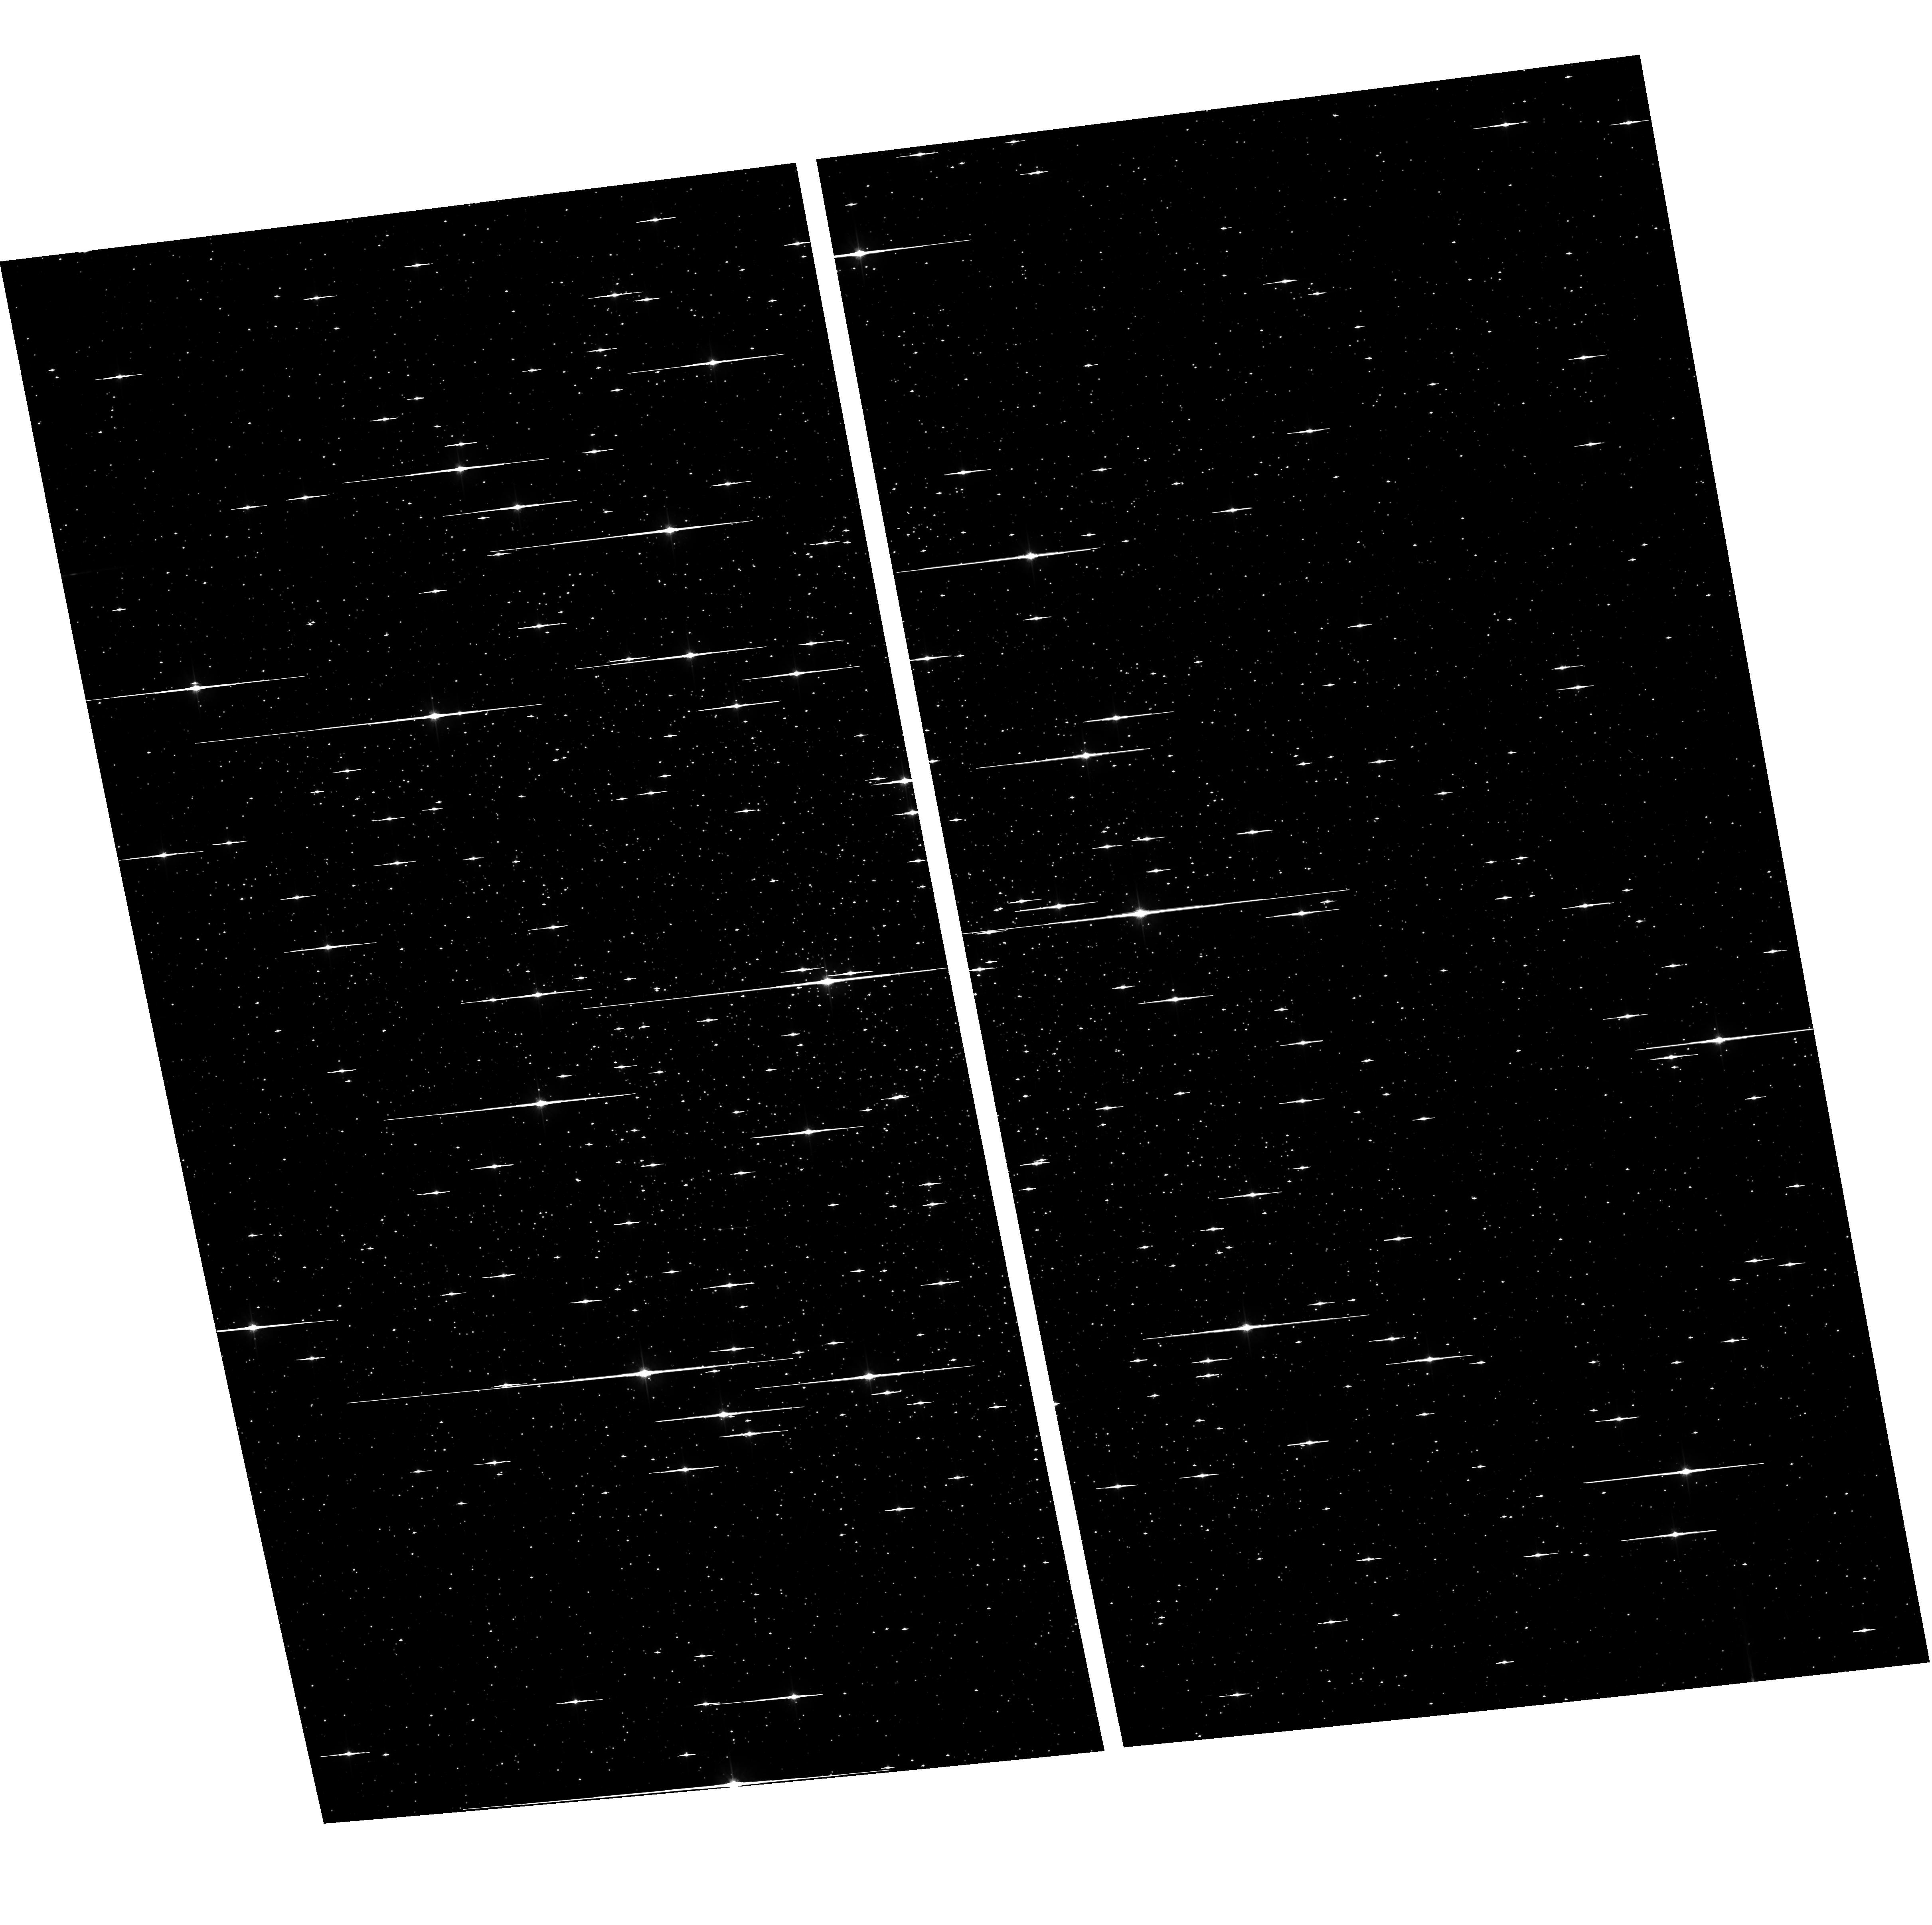
Target: NGC-3201
Instrument: ACS/WFC
Filter: F606W
Exposure: 7 min
Observation ID: hst_12012_01_acs_wfc_f606w_jbdr01

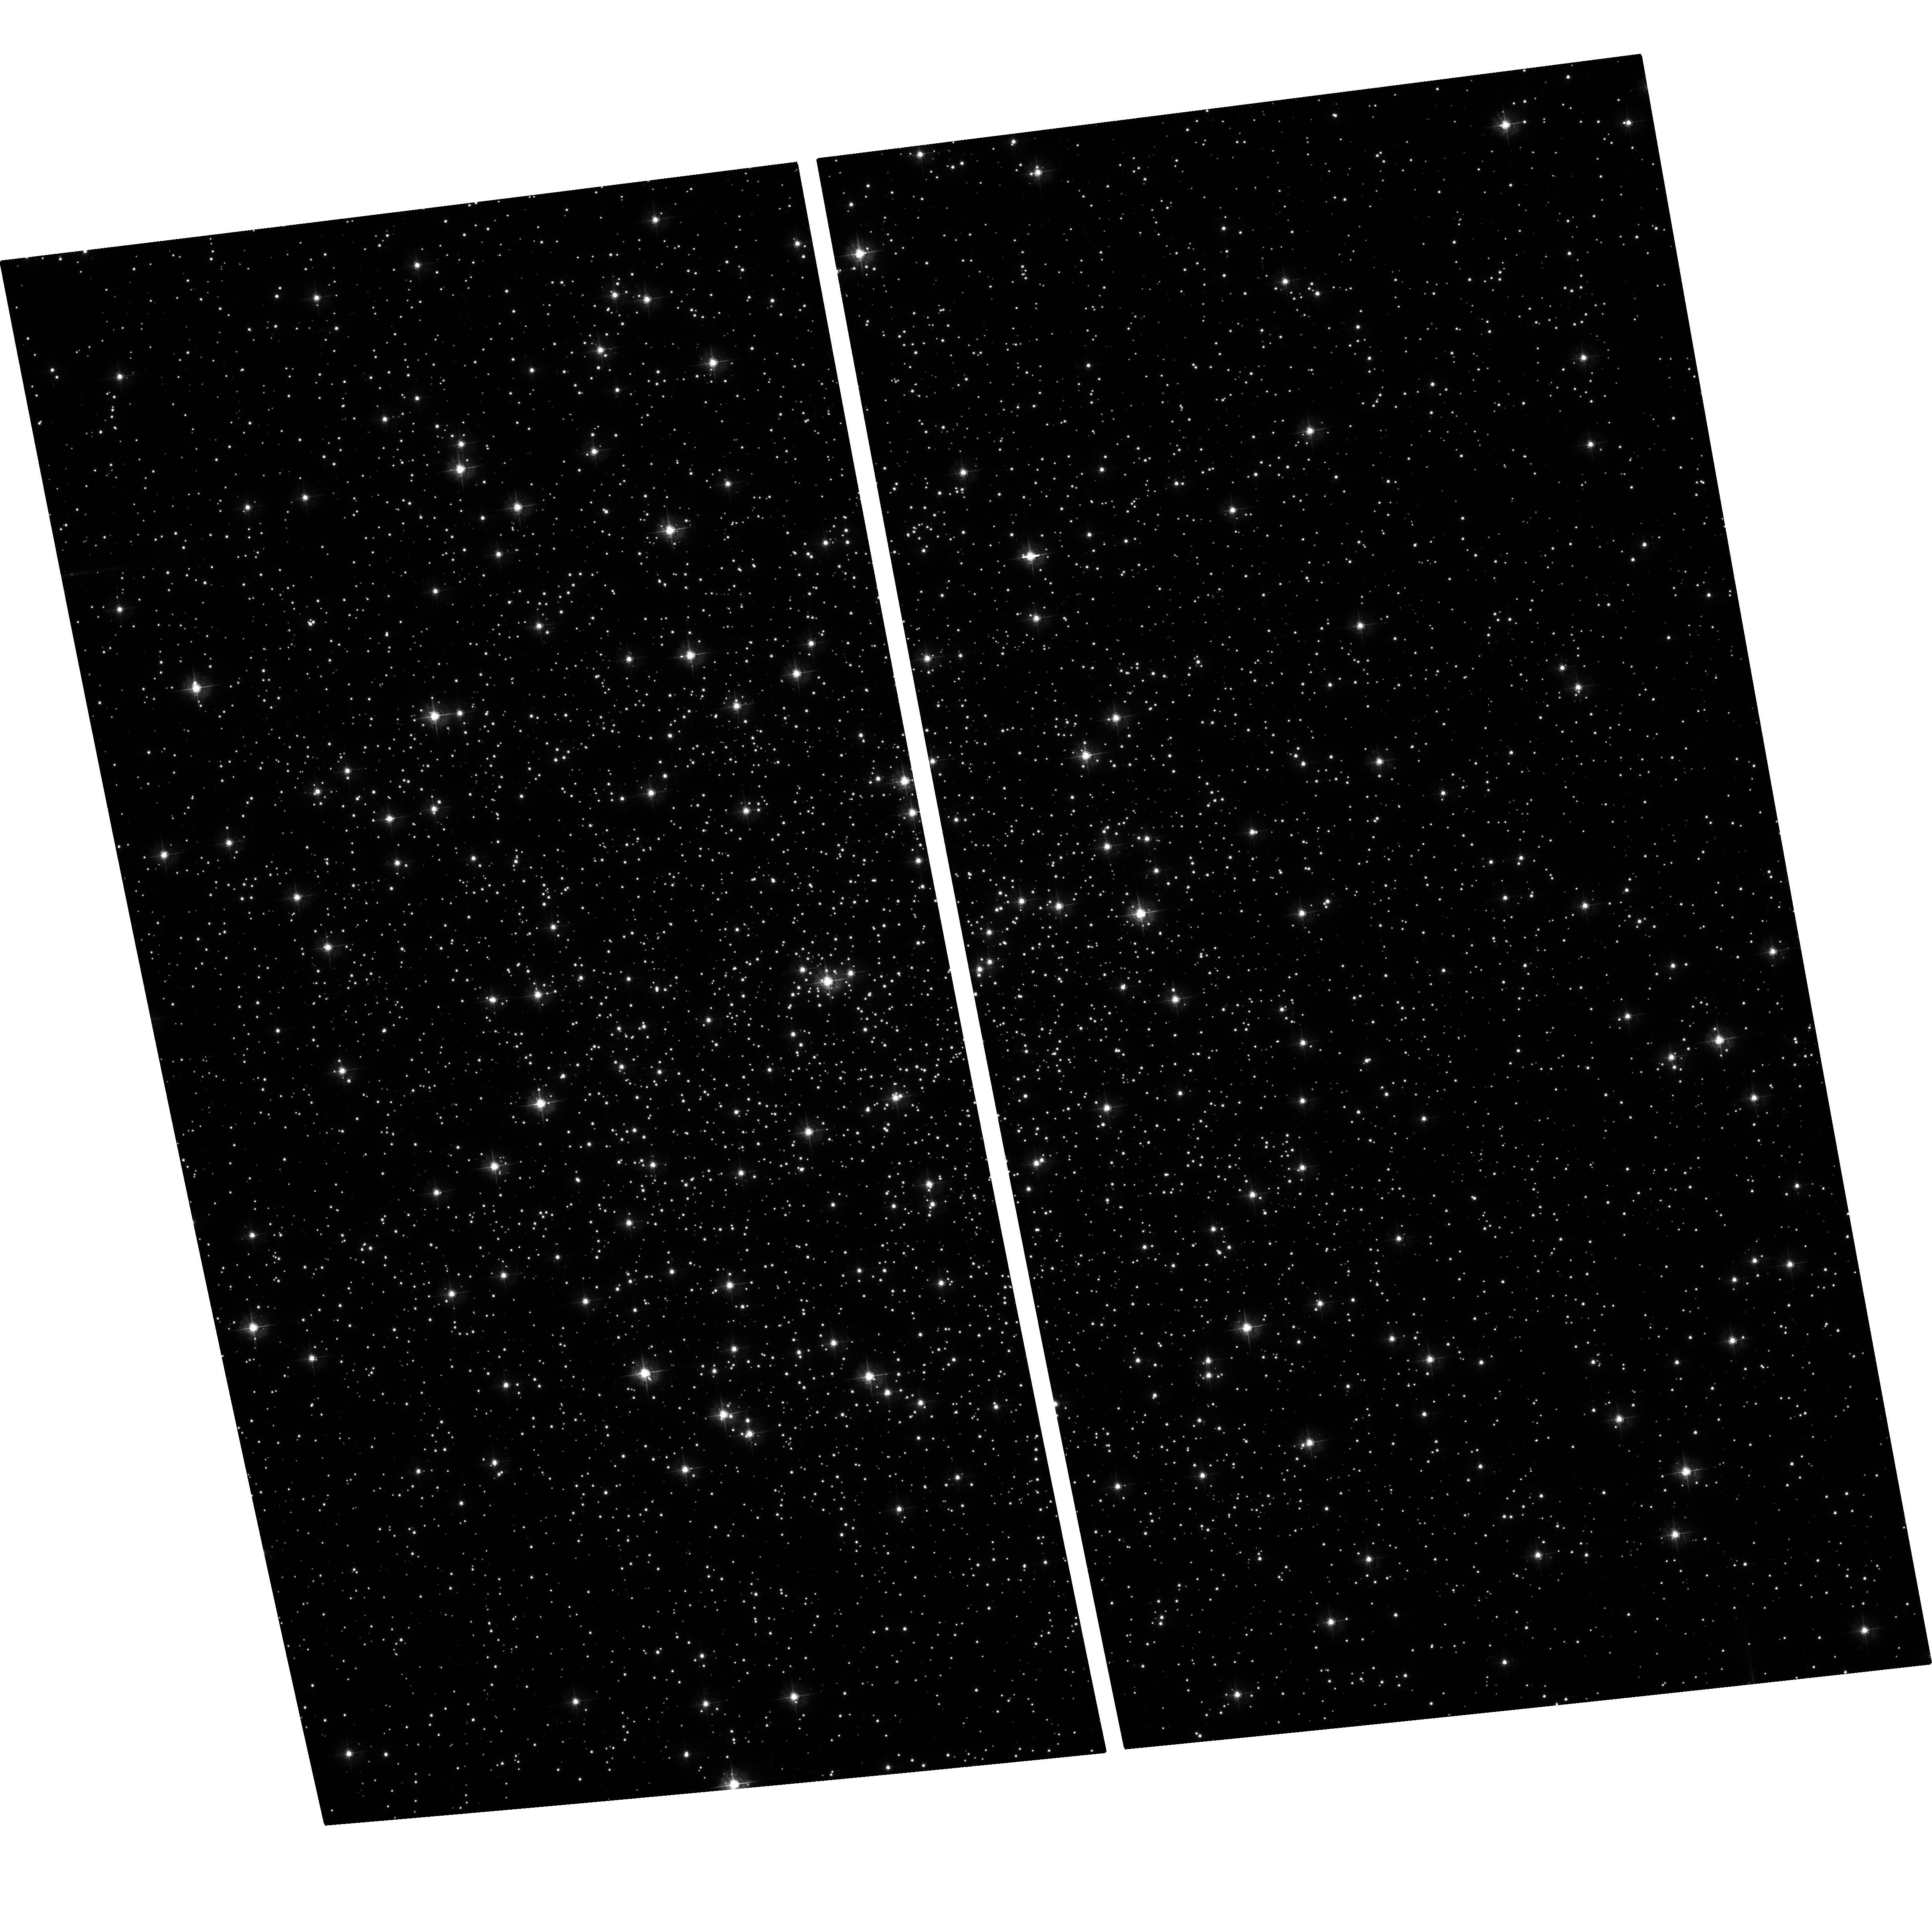
Target: NGC-3201
Instrument: ACS/WFC
Filter: F435W
Exposure: 24 min
Observation ID: hst_12012_01_acs_wfc_f435w_jbdr01

Binary Formation in the Sparse Galactic Globular Cluster NGC 3201 (PI: Sivakoff, Gregory R.)

Bright X-ray sources in globular clusters, X-ray binaries, cataclysmic variables, active binaries, and millisecond pulsars, are all binary systems or thought to be the products of such systems. Studies of X-ray sources in GCs thus probe binary formation. Most past observations have concentrated on dense GCs; these systems show clear evidence for strong dynamical formation of binaries; however, sparse clusters seem to fall off this pattern. Potential explanantions include, among others, primordial binary formation and a misunderstanding of the dynamical state of some GCs. We propose an 85 ks ACIS-S observation of NGC~3201, the nearest sparse GC unobserved by Chandra to test these explanations. We request 1 orbit of HST to discriminate CVs from ABs, and 1 hour of GBT time to search for MSPs.